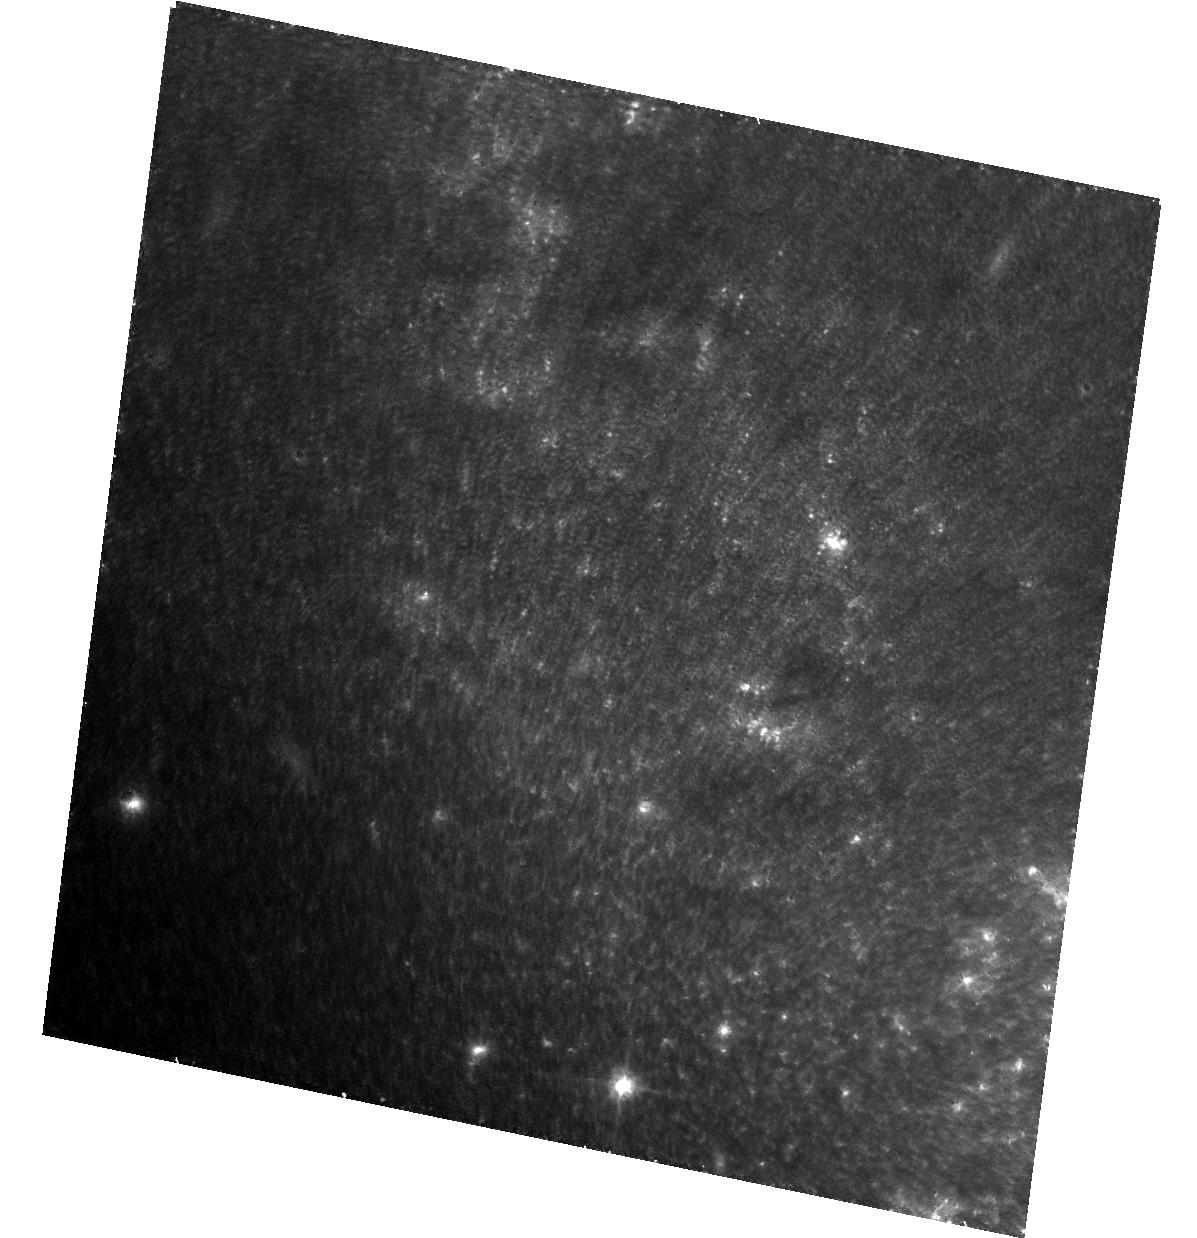
Target: SN-2011DH. Instrument: ACS/WFC. Filter: F814W. Exposure: 36 min. Observation ID: hst_13433_02_acs_wfc_f814w_jc7s02

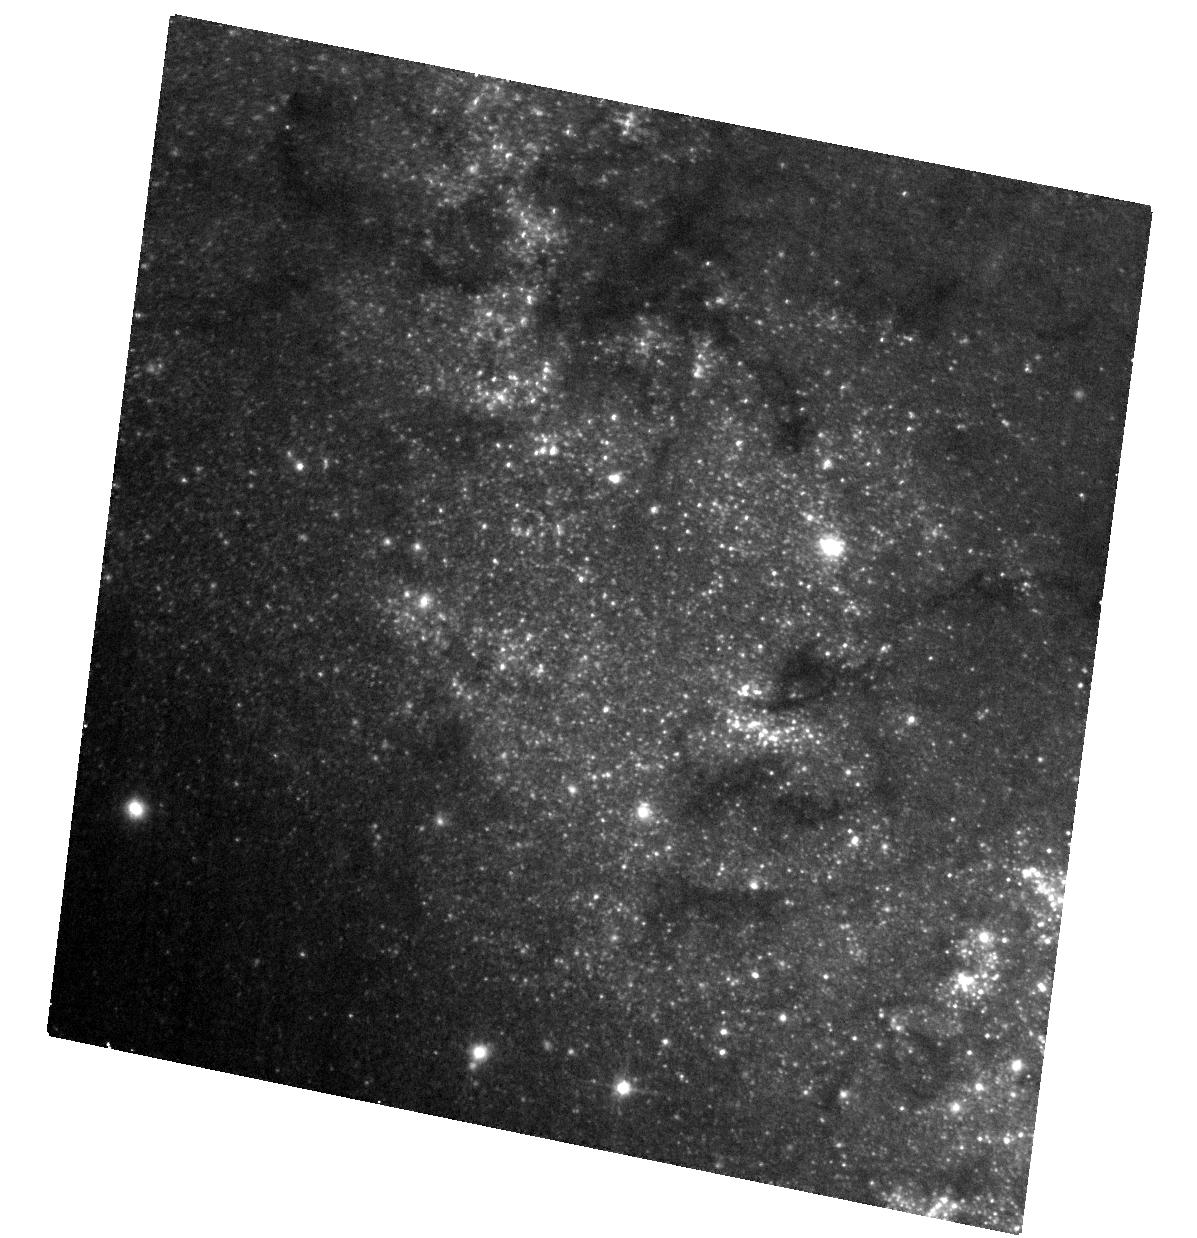
Target: SN-2011DH. Instrument: ACS/WFC. Filter: F555W. Exposure: 21 min. Observation ID: hst_13433_02_acs_wfc_f555w_jc7s02

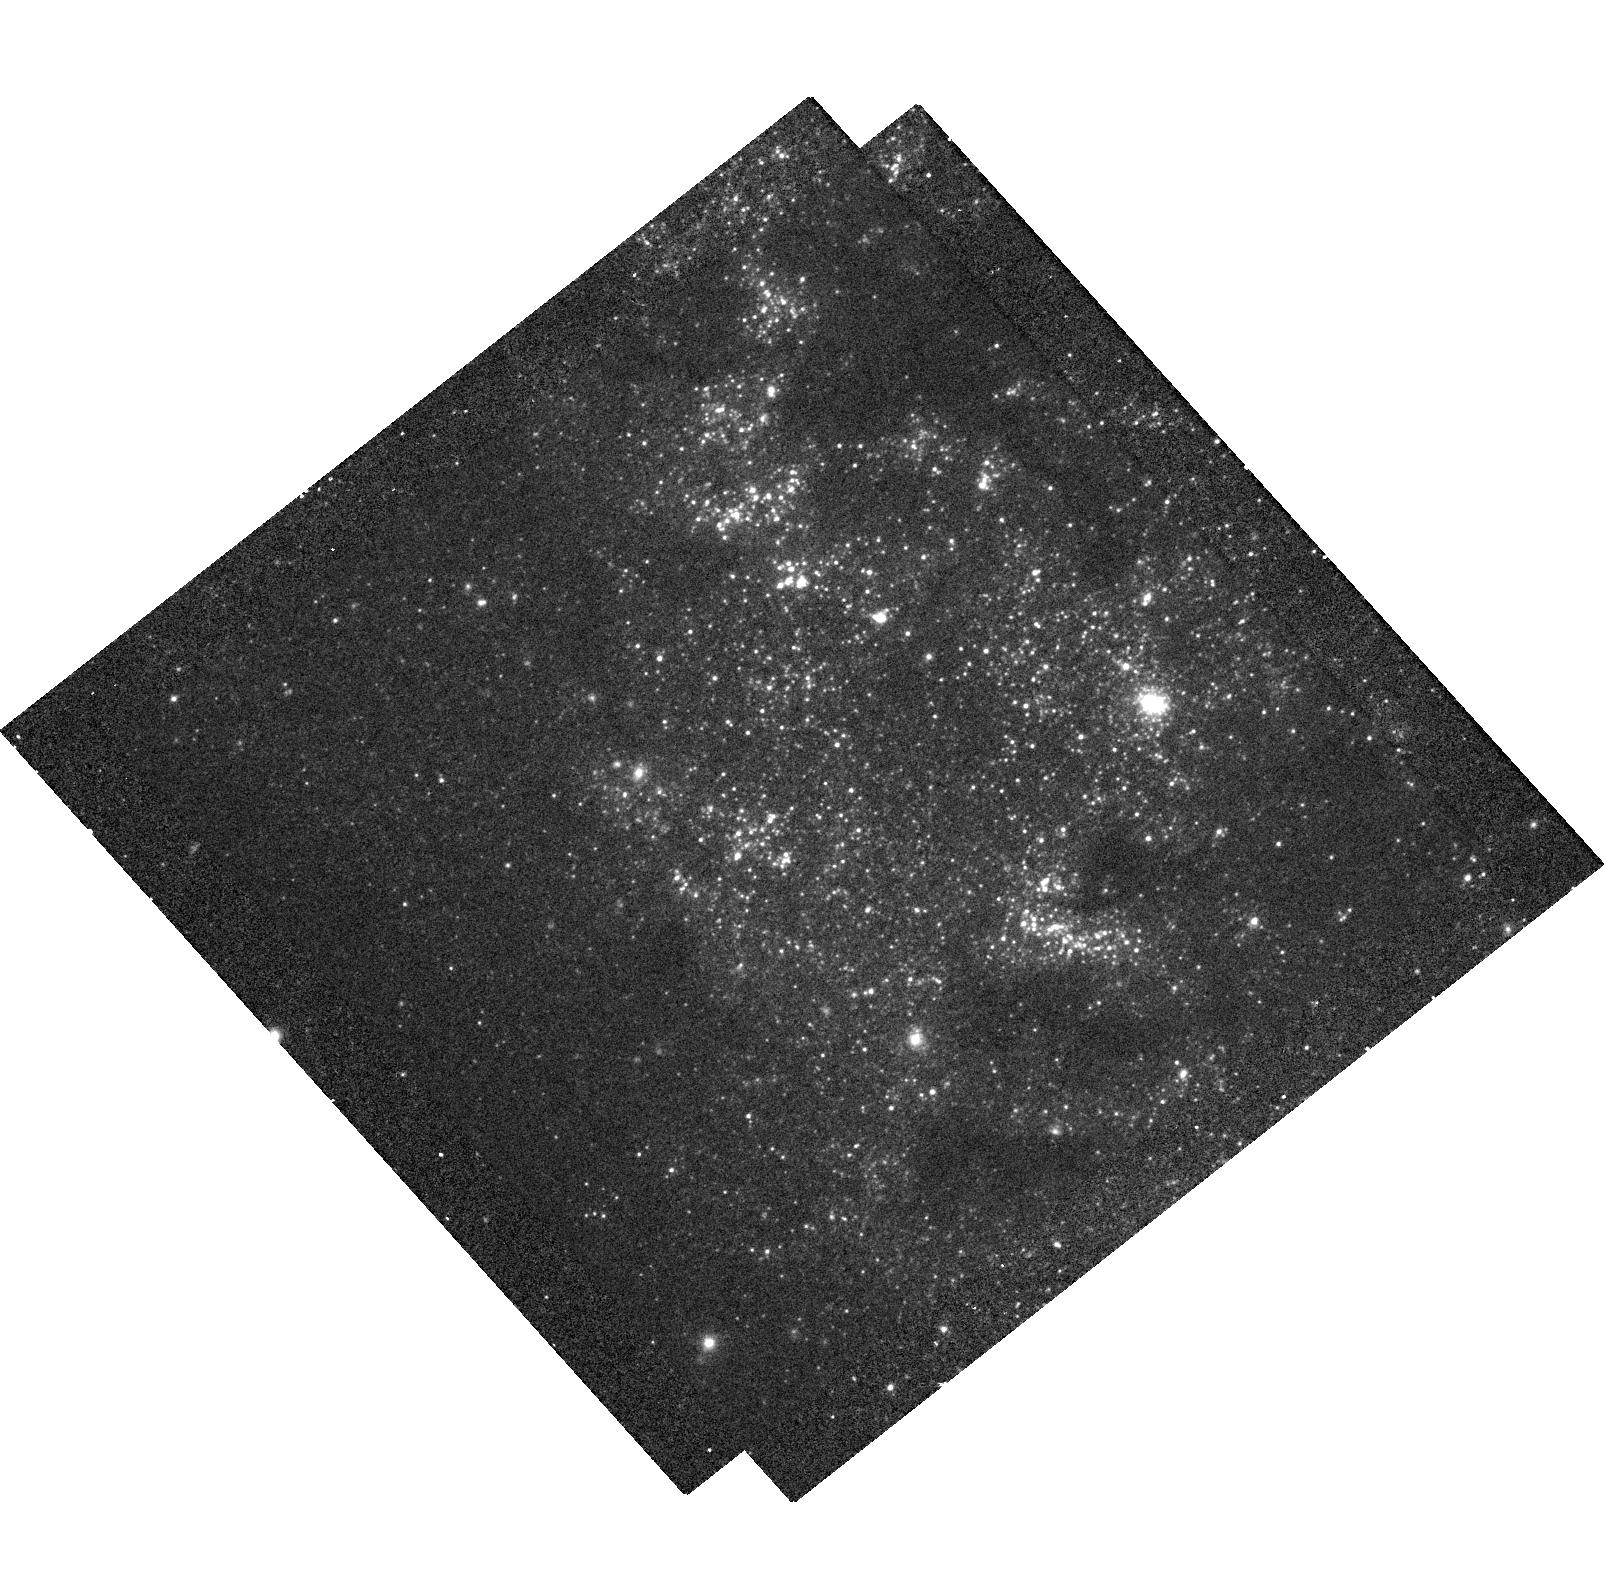
Target: SN-2011DH. Instrument: WFC3/UVIS. Filter: F336W. Exposure: 30 min. Observation ID: hst_13433_01_wfc3_uvis_f336w_ic7s01

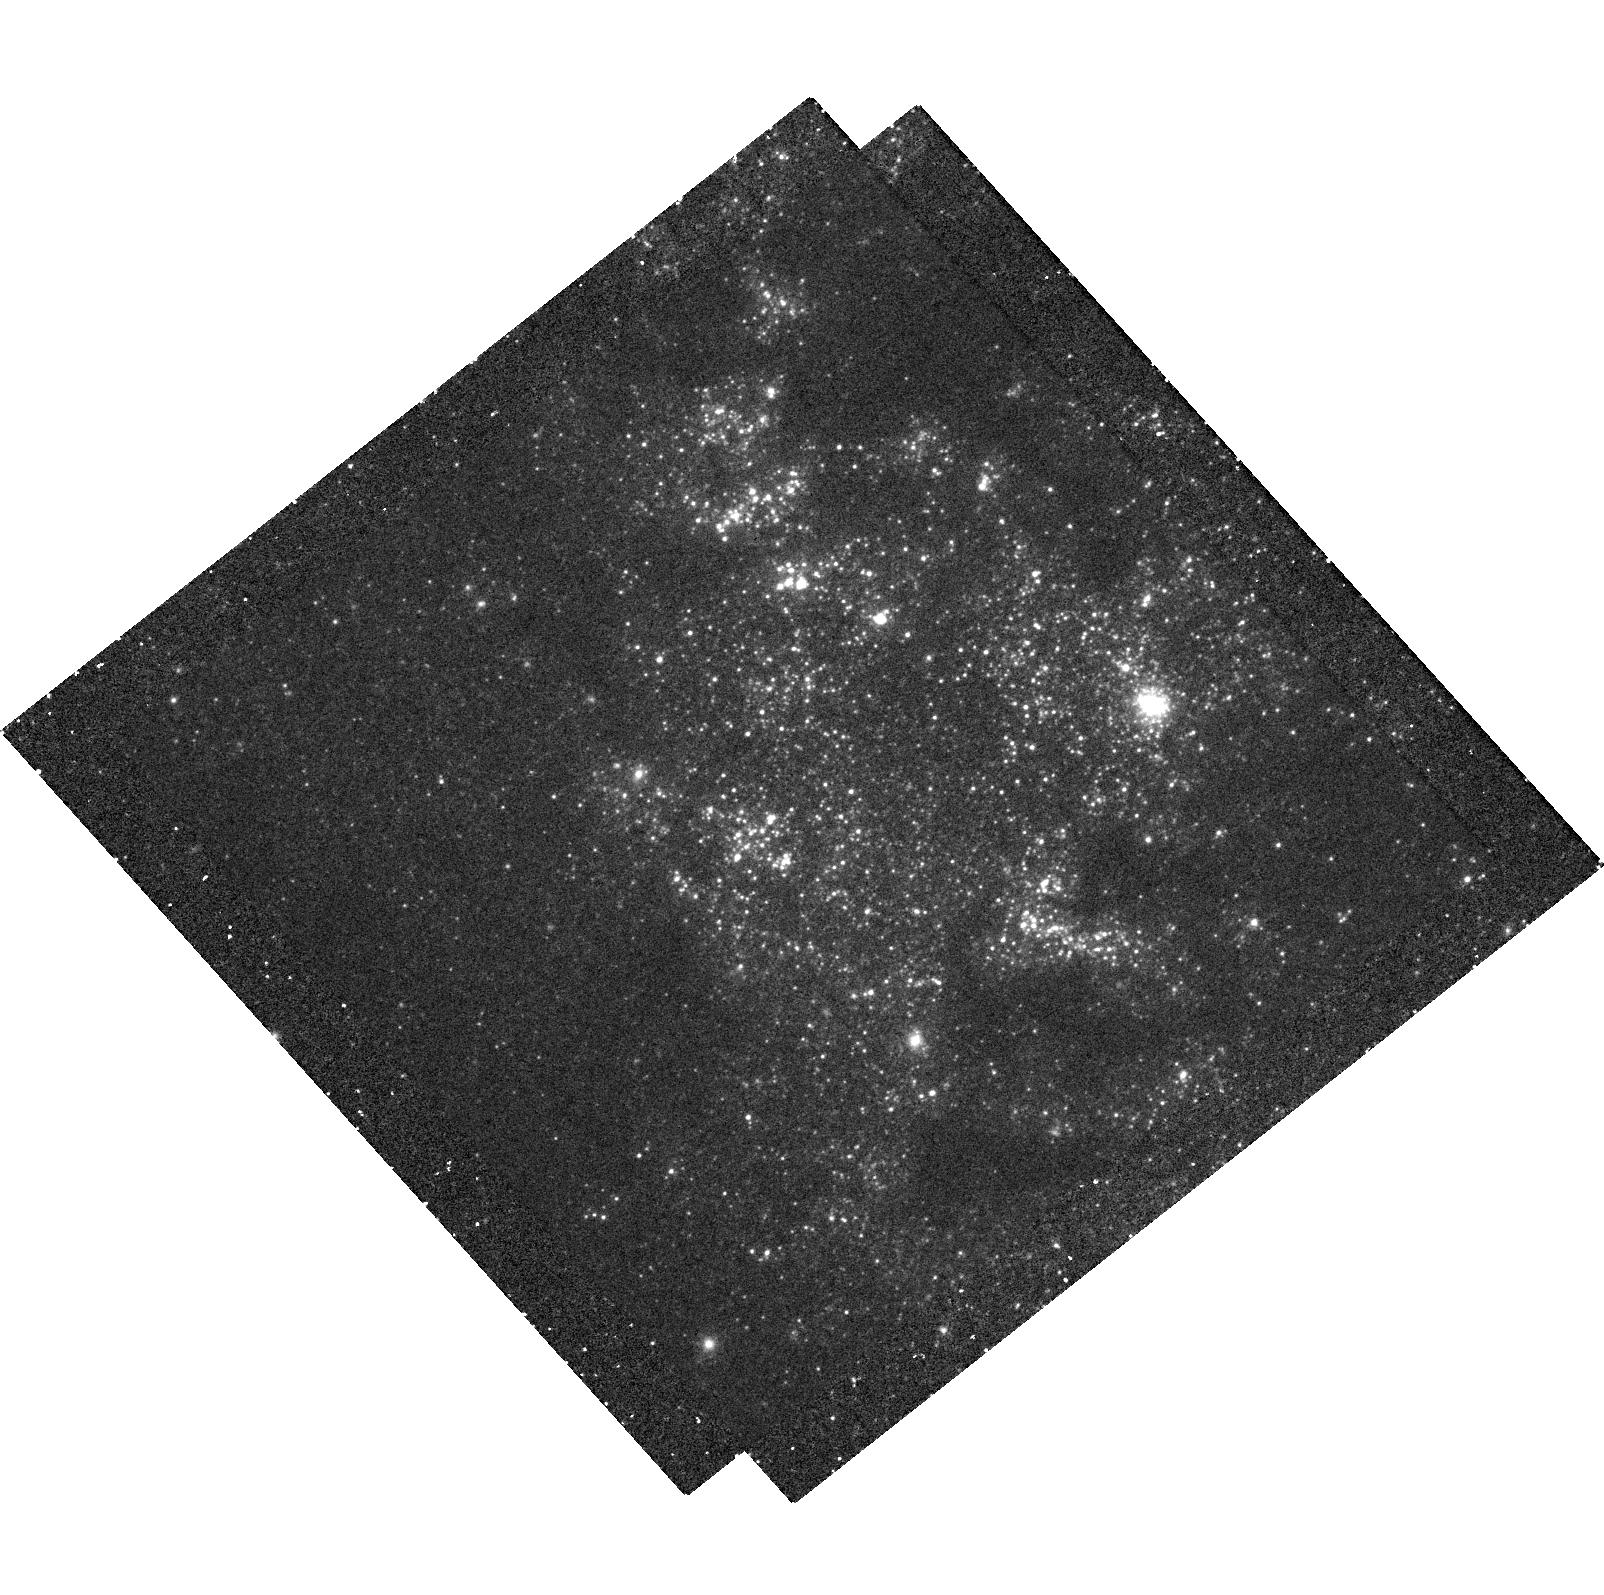
Target: SN-2011DH. Instrument: WFC3/UVIS. Filter: F225W. Exposure: 1 h. Observation ID: hst_13433_01_wfc3_uvis_f225w_ic7s01

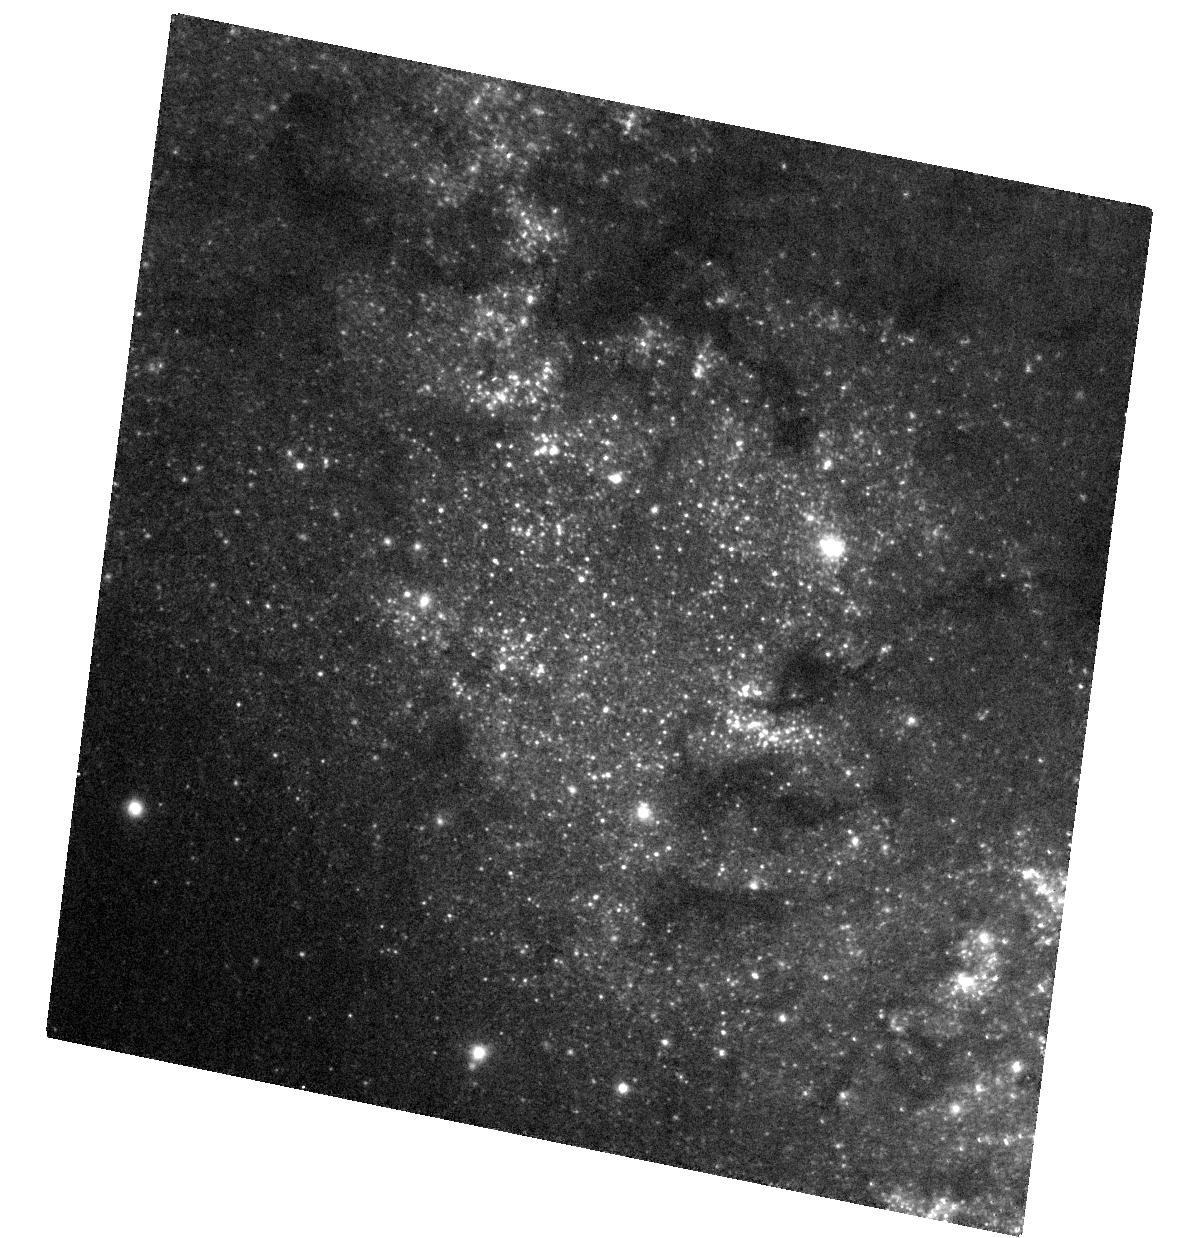
Target: SN-2011DH. Instrument: ACS/WFC. Filter: F435W. Exposure: 18 min. Observation ID: hst_13433_02_acs_wfc_f435w_jc7s02

Stellar Forensics V: A post-explosion view of the progenitor of SN 2011dh (PI: Maund, Justyn Robert)

Recent studies have used high spatial resolution HST observations of supernova (SN) sites to directly identify the progenitors of core-collapse SNe on pre-explosion images. These studies have set constraints about the nature of massive stars and their evolution just prior to their explosion as SNe. Now, at late-times when the SNe have faded sufficiently, it is possible to return to the sites of these core-collapse supernovae to search for clues about the nature of their progenitors. We request time to conduct deep, late-time, high-resolution imaging with WFC3 UVIS and ACS WFC of the site of the Type IIb supernova 2011dh. The nature of the observed yellow supergiant progenitor conflicts with the predictions of stellar evolution models and our understanding of the optical and radio light curves of the subsequent supernova. We aim to: 1) Confirm our original identification, made in pre-explosion images, by confirming that the yellow supergiant is now missing; 2) Apply image subtraction techniques for the pre-explosion images with this late-time imaging to determine accurate photometry of the progenitor to constrain its temperature and luminosity; 3) conduct a deep search for the hypothesised hot binary companion; and 4) use the stellar population in the immediate vicinity of the SN to determine the reddening and extinction that affected the progenitor. HST provides the unique combination of high-resolution UV/optical imaging at very faint magnitudes that will facilitate this study.